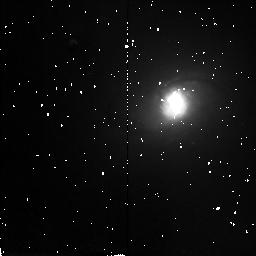
Target: NGC2339
Instrument: NICMOS/NIC2
Filter: F160W
Exposure: 4 min
Observation ID: n3zd96020

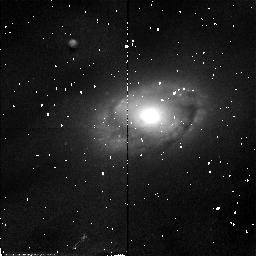
Target: NGC5806
Instrument: NICMOS/NIC2
Filter: F110W
Exposure: 4 min
Observation ID: n3zd85010

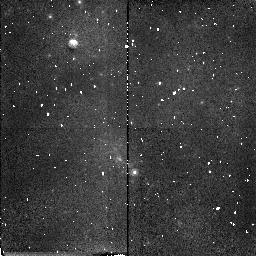
Target: ESO443G80
Instrument: NICMOS/NIC2
Filter: F160W
Exposure: 4 min
Observation ID: n3zd33020

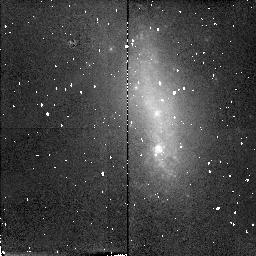
Target: NGC1345
Instrument: NICMOS/NIC2
Filter: F160W
Exposure: 6 min
Observation ID: n3zd95010

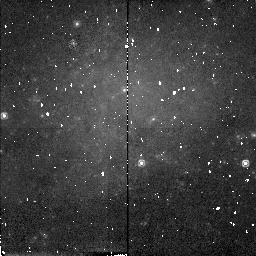
Target: NGC406
Instrument: NICMOS/NIC2
Filter: F160W
Exposure: 4 min
Observation ID: n3zd03020

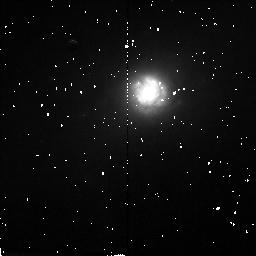
Target: NGC6217
Instrument: NICMOS/NIC2
Filter: F160W
Exposure: 6 min
Observation ID: n3zd08010

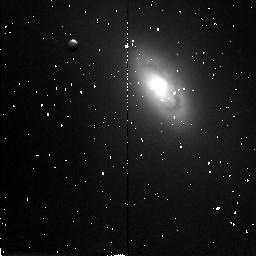
Target: NGC5448
Instrument: NICMOS/NIC2
Filter: F160W
Exposure: 4 min
Observation ID: n3zd0f020

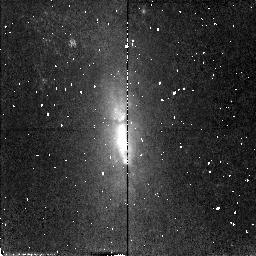
Target: IC5273
Instrument: NICMOS/NIC2
Filter: F110W
Exposure: 4 min
Observation ID: n3zd21010

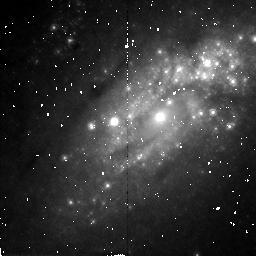
Target: NGC2903
Instrument: NICMOS/NIC2
Filter: F160W
Exposure: 6 min
Observation ID: n3zd0m010

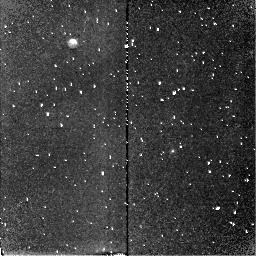
Target: NGC2397
Instrument: NICMOS/NIC2
Filter: F160W
Exposure: 6 min
Observation ID: n3zd04010

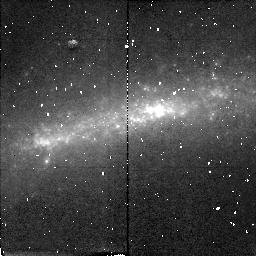
Target: NGC1688
Instrument: NICMOS/NIC2
Filter: F160W
Exposure: 6 min
Observation ID: n3zd92010

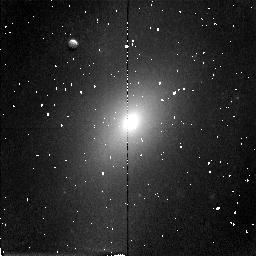
Target: NGC5985
Instrument: NICMOS/NIC2
Filter: F160W
Exposure: 4 min
Observation ID: n3zd87020

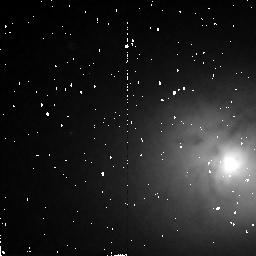
Target: NGC3368
Instrument: NICMOS/NIC2
Filter: F160W
Exposure: 4 min
Observation ID: n3zd1f020

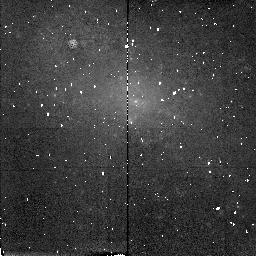
Target: ESO240G12
Instrument: NICMOS/NIC2
Filter: F160W
Exposure: 4 min
Observation ID: n3zd18020

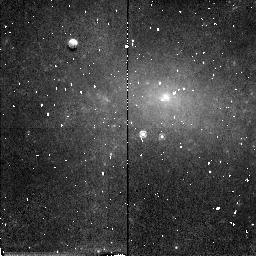
Target: NGC2082
Instrument: NICMOS/NIC2
Filter: F160W
Exposure: 4 min
Observation ID: n3zd07020

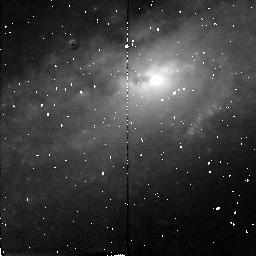
Target: NGC2748
Instrument: NICMOS/NIC2
Filter: F160W
Exposure: 6 min
Observation ID: n3zd66010

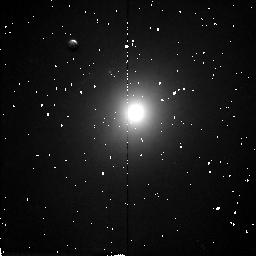
Target: NGC3277
Instrument: NICMOS/NIC2
Filter: F160W
Exposure: 4 min
Observation ID: n3zd71020

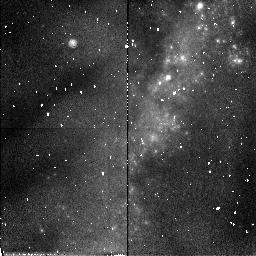
Target: NGC6239
Instrument: NICMOS/NIC2
Filter: F110W
Exposure: 4 min
Observation ID: n3zd0e010

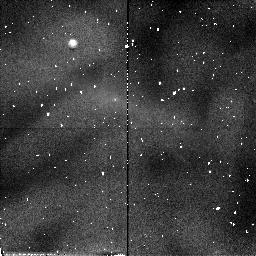
Target: ESO404G3
Instrument: NICMOS/NIC2
Filter: F110W
Exposure: 4 min
Observation ID: n3zd39010

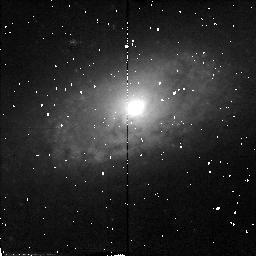
Target: NGC7690
Instrument: NICMOS/NIC2
Filter: F110W
Exposure: 4 min
Observation ID: n3zd17010

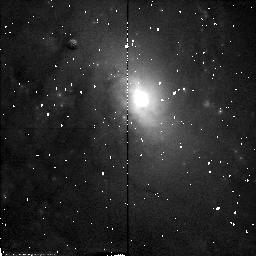
Target: NGC5678
Instrument: NICMOS/NIC2
Filter: F110W
Exposure: 4 min
Observation ID: n3zd84010

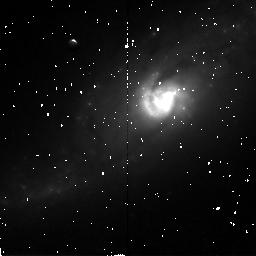
Target: NGC6000
Instrument: NICMOS/NIC2
Filter: F160W
Exposure: 6 min
Observation ID: n3zd38010

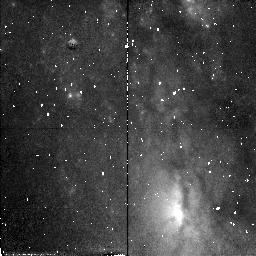
Target: NGC3067
Instrument: NICMOS/NIC2
Filter: F110W
Exposure: 4 min
Observation ID: n3zd68010

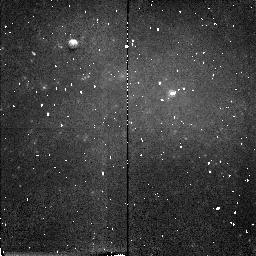
Target: NGC4980
Instrument: NICMOS/NIC2
Filter: F160W
Exposure: 4 min
Observation ID: n3zd32020

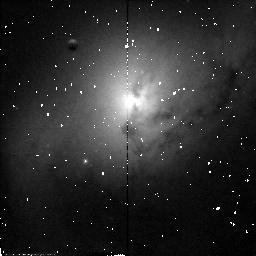
Target: NGC7177
Instrument: NICMOS/NIC2
Filter: F110W
Exposure: 4 min
Observation ID: n3zd91010

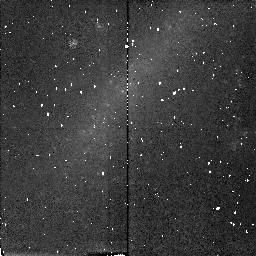
Target: ESO290G26
Instrument: NICMOS/NIC2
Filter: F160W
Exposure: 4 min
Observation ID: n3zd13020

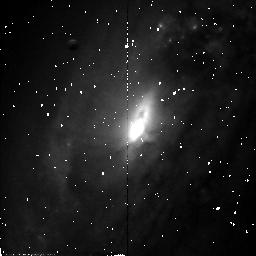
Target: NGC6810
Instrument: NICMOS/NIC2
Filter: F110W
Exposure: 4 min
Observation ID: n3zd09010

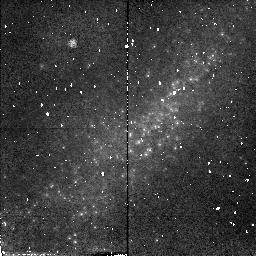
Target: NGC1800
Instrument: NICMOS/NIC2
Filter: F110W
Exposure: 4 min
Observation ID: n3zd37010

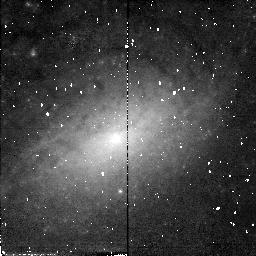
Target: NGC3949
Instrument: NICMOS/NIC2
Filter: F110W
Exposure: 4 min
Observation ID: n3zd1e010

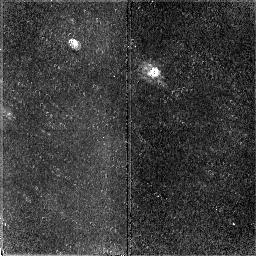
Target: NGC2104
Instrument: NICMOS/NIC2
Filter: F160W
Exposure: 6 min
Observation ID: n3zd14010

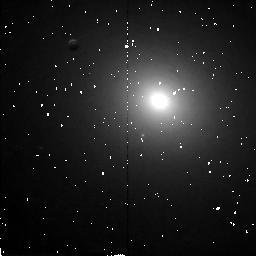
Target: NGC2985
Instrument: NICMOS/NIC2
Filter: F160W
Exposure: 6 min
Observation ID: n3zd1a010

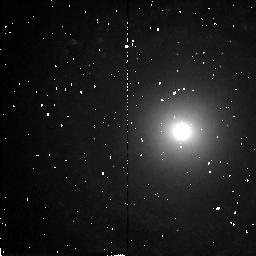
Target: NGC7742
Instrument: NICMOS/NIC2
Filter: F160W
Exposure: 6 min
Observation ID: n3zd1d010

Near-IR properties of the bulges of spiral galaxies (PI: Stiavelli, Massimo)

We propose to carry out a NICMOS snapshot survey in F160W for a sample of 134 nearby, normal, non-barred, non edge-on, Sa and Sb spiral galaxies. The survey is a follow up of a cycle 6 WFPC2 snapshot survey and aims at investigating the core properties of spiral galaxies, their correlations with global galactic properties, and the color distribution of central point sources and multiple nuclei. The available F606W images have revealed the widespread presence of dust down to the smallest scales accessible with HST and a wide variety of nuclear morphologies, including spiral structure often reaching distances of 10 pc or less from the center. Near-IR data at HST resolution are essential for correcting for the effect of dust and will enable us to derive robust nuclear properties for the sample.